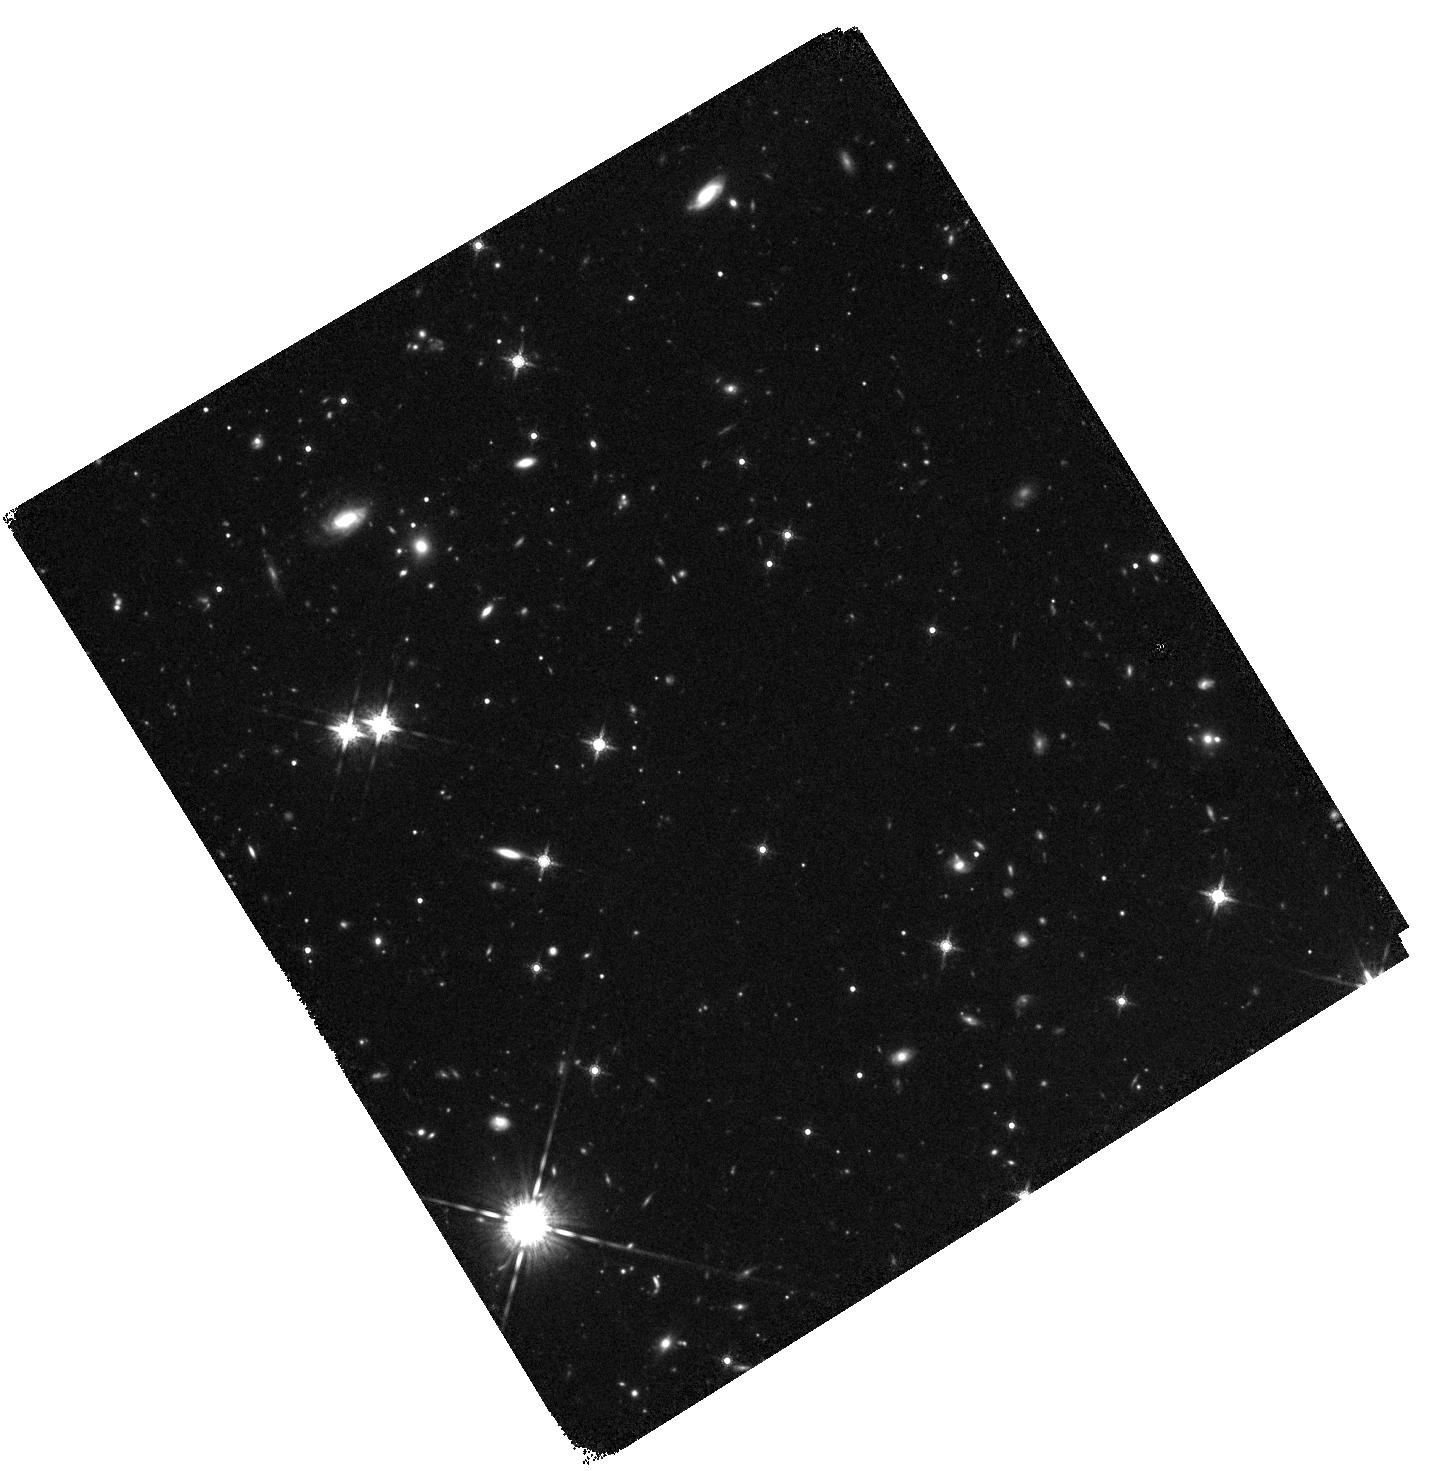
Target: FRB190711
Instrument: WFC3/IR
Filter: F160W
Exposure: 41 min
Observation ID: hst_16080_02_wfc3_ir_f160w_ie8u02

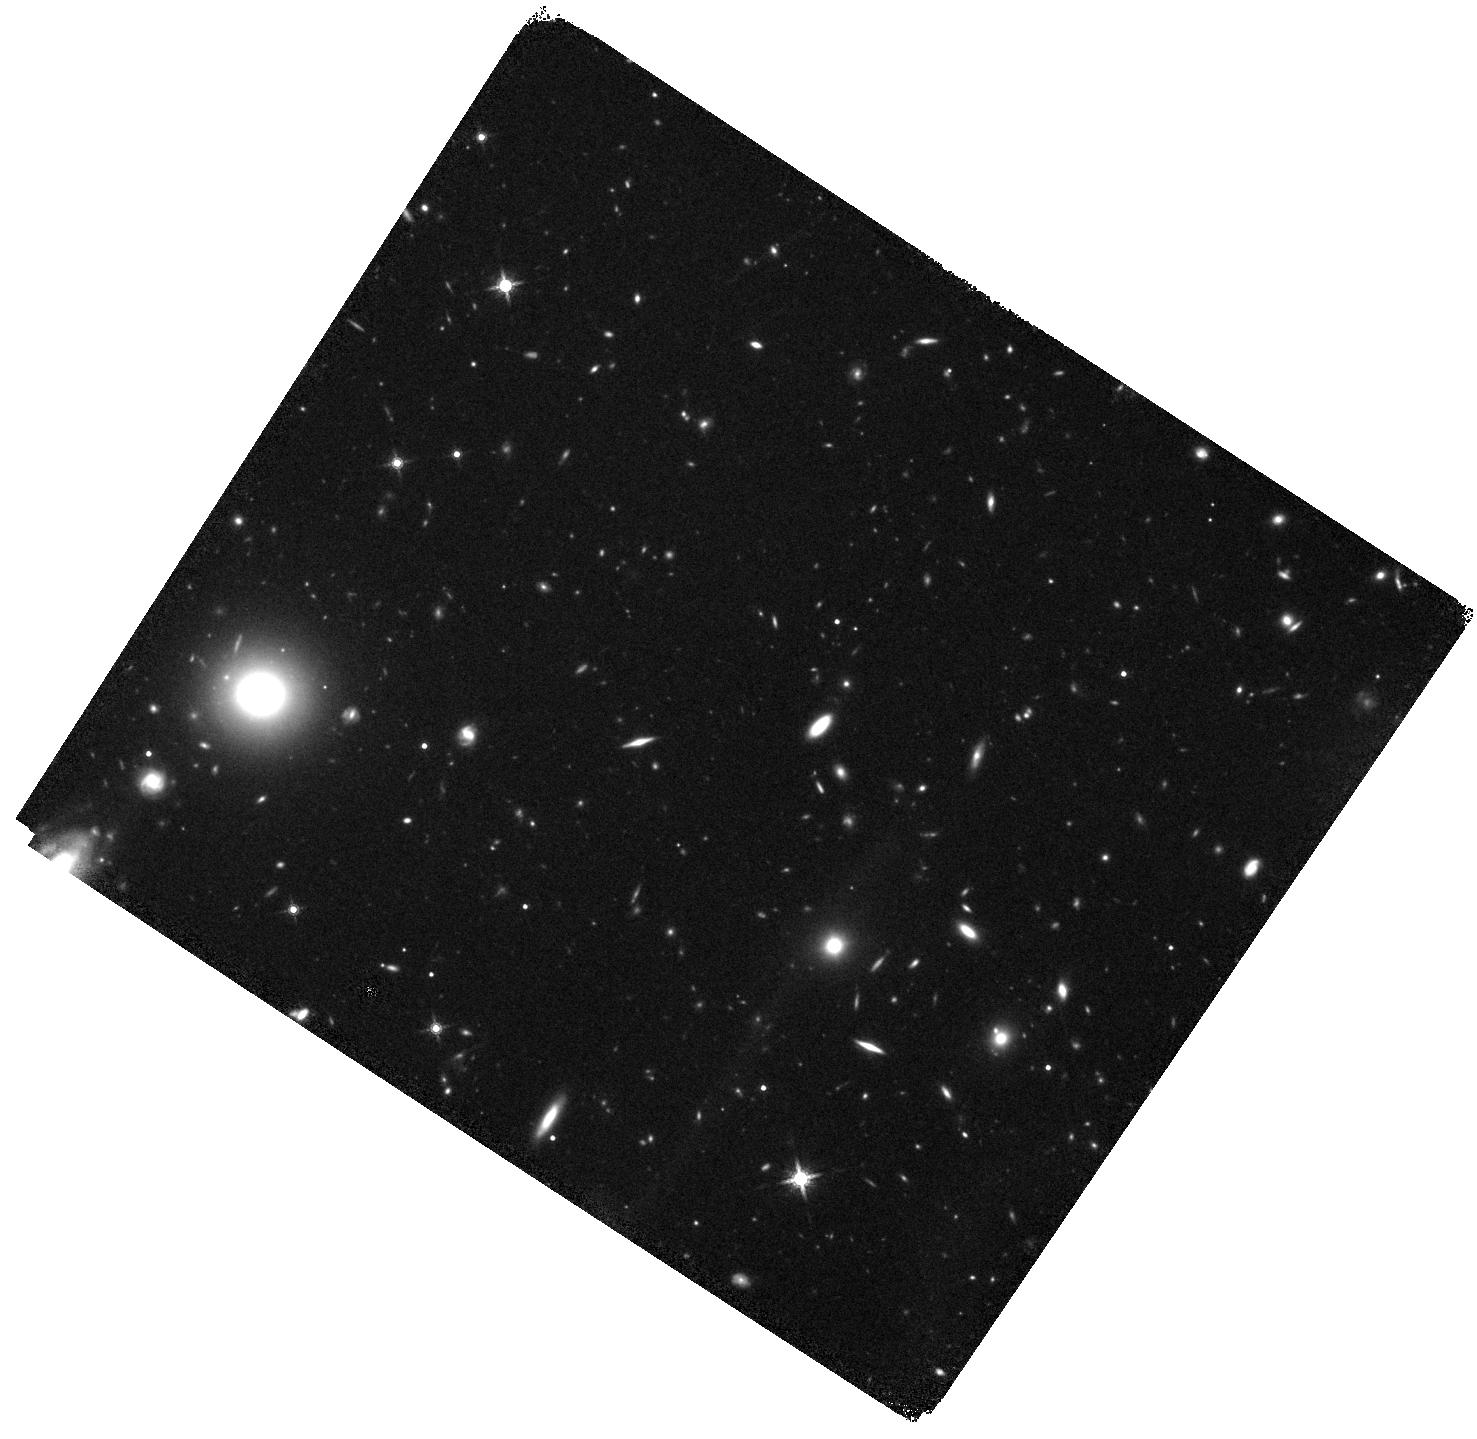
Target: FRB190714
Instrument: WFC3/IR
Filter: F160W
Exposure: 38 min
Observation ID: hst_16080_04_wfc3_ir_f160w_ie8u04

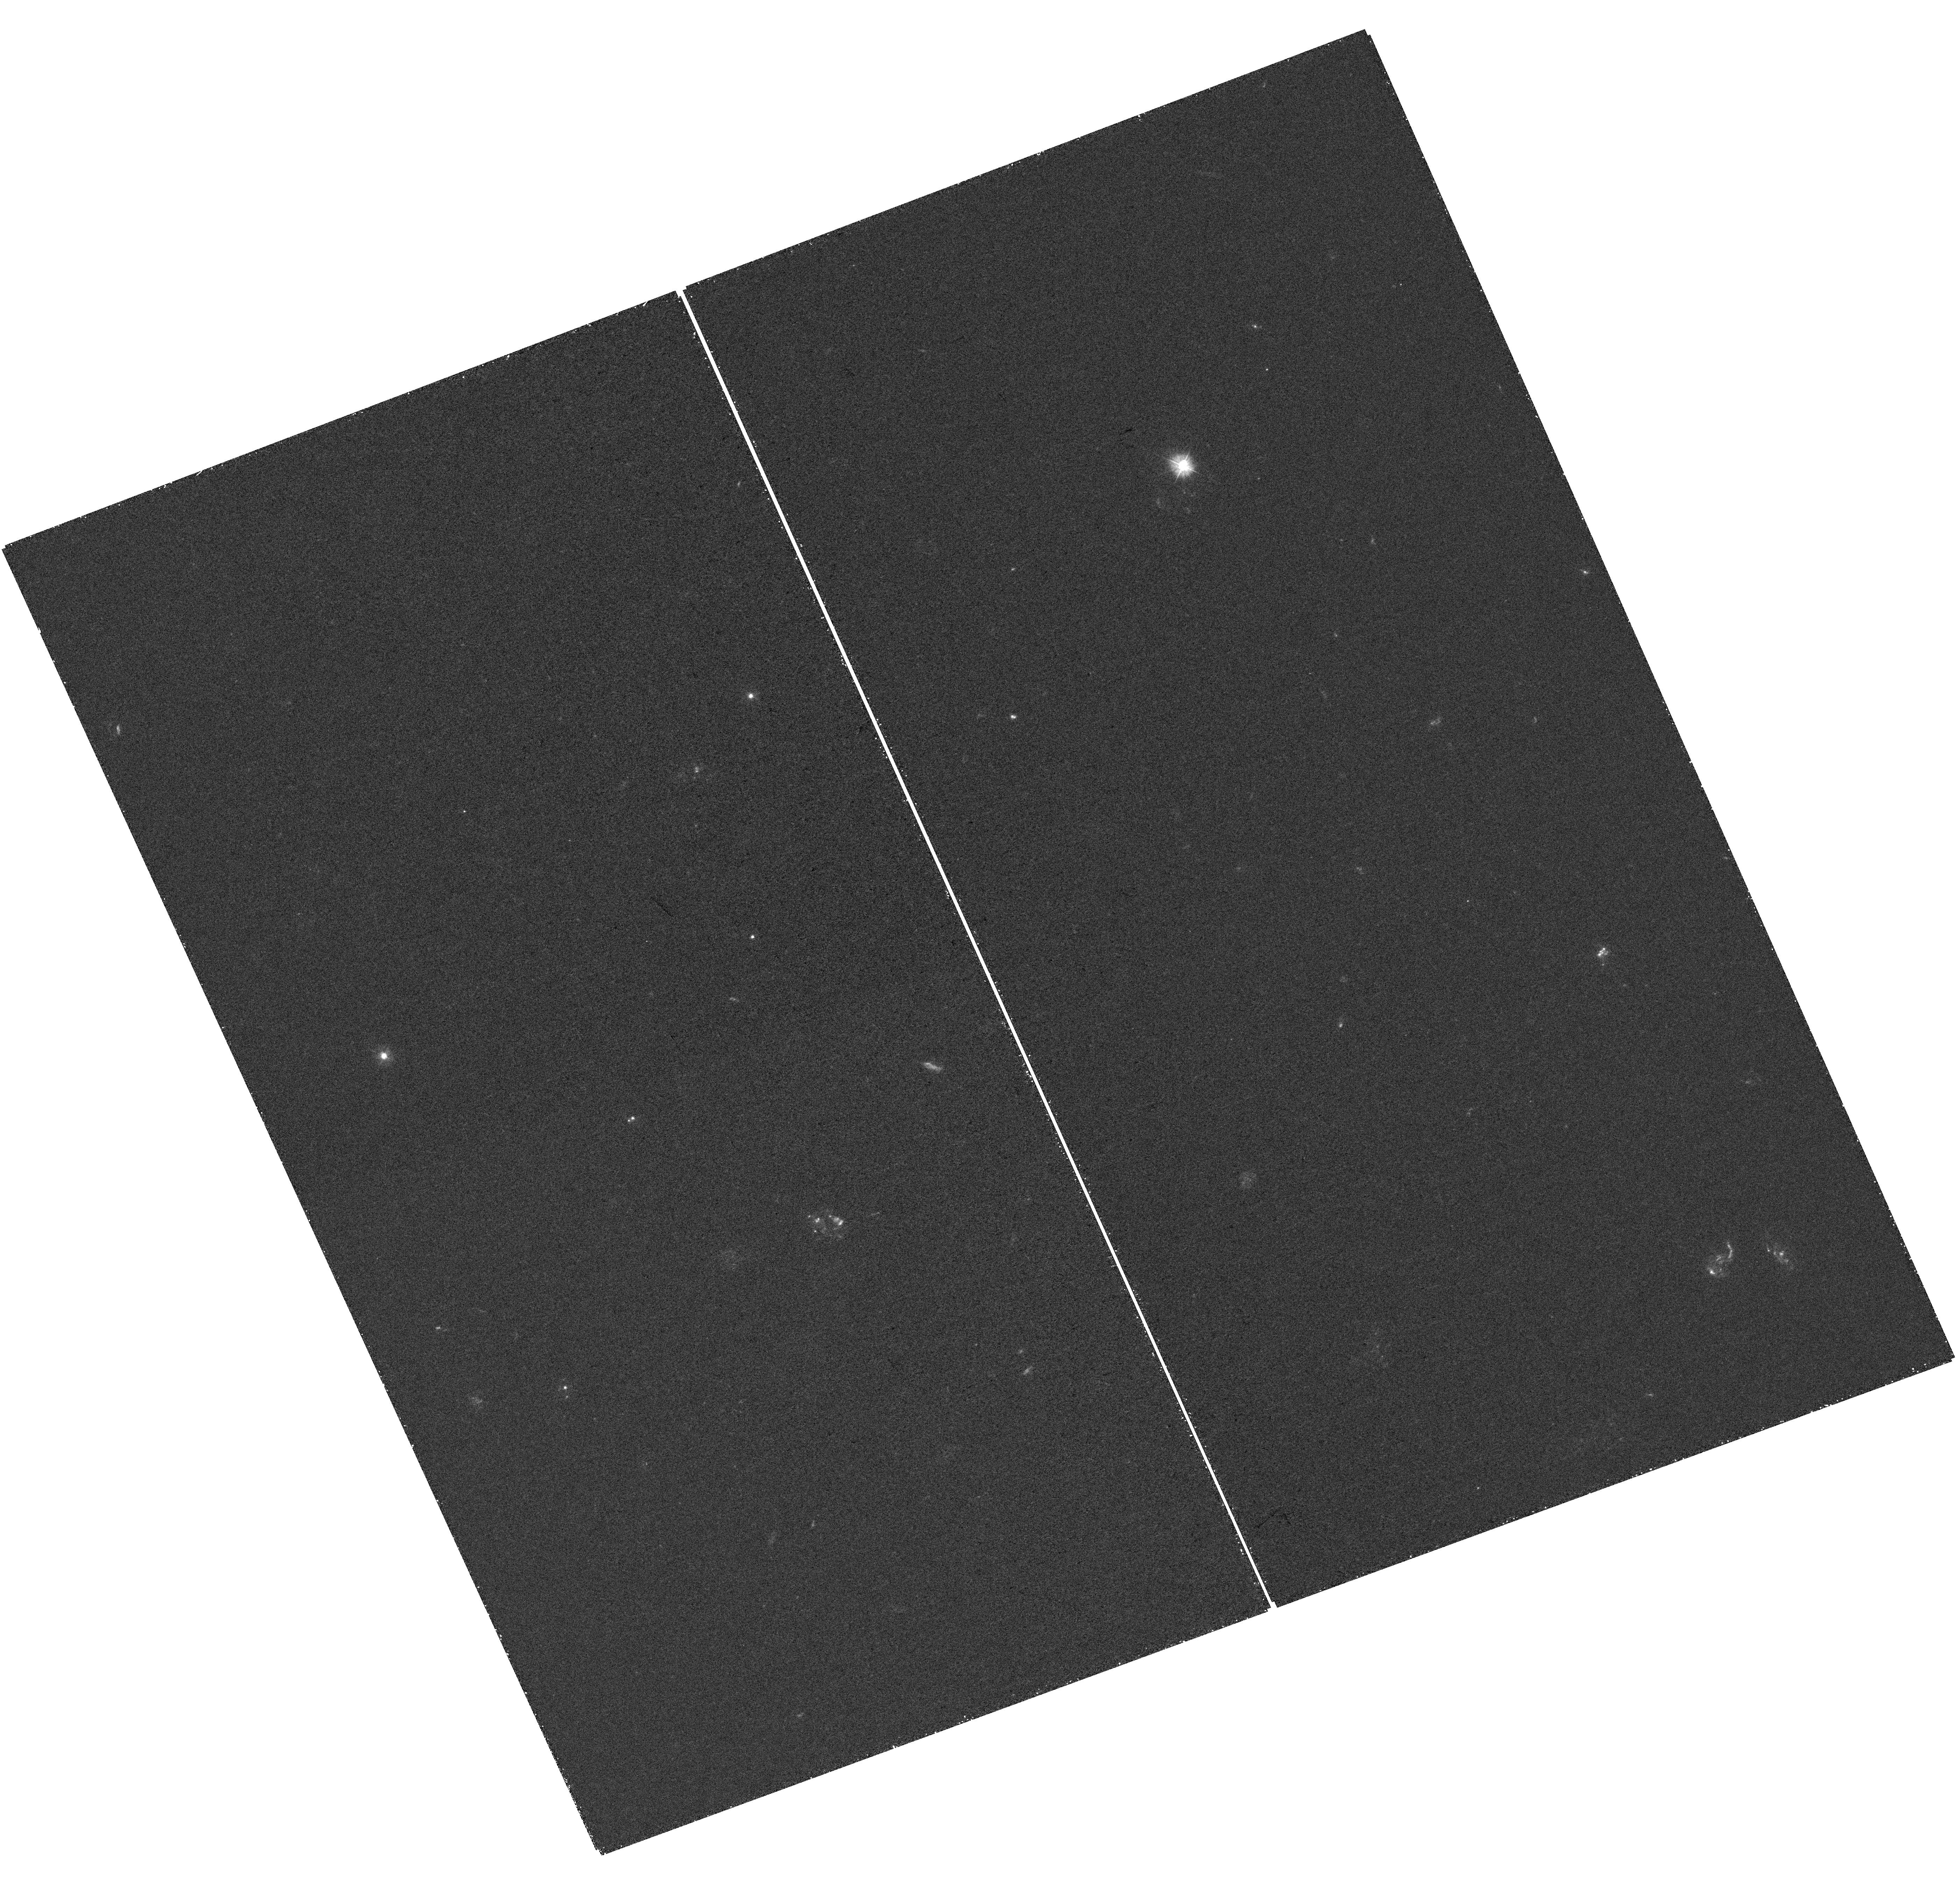
Target: FRB191001
Instrument: WFC3/UVIS
Filter: F300X
Exposure: 43 min
Observation ID: hst_16080_05_wfc3_uvis_f300x_ie8u05

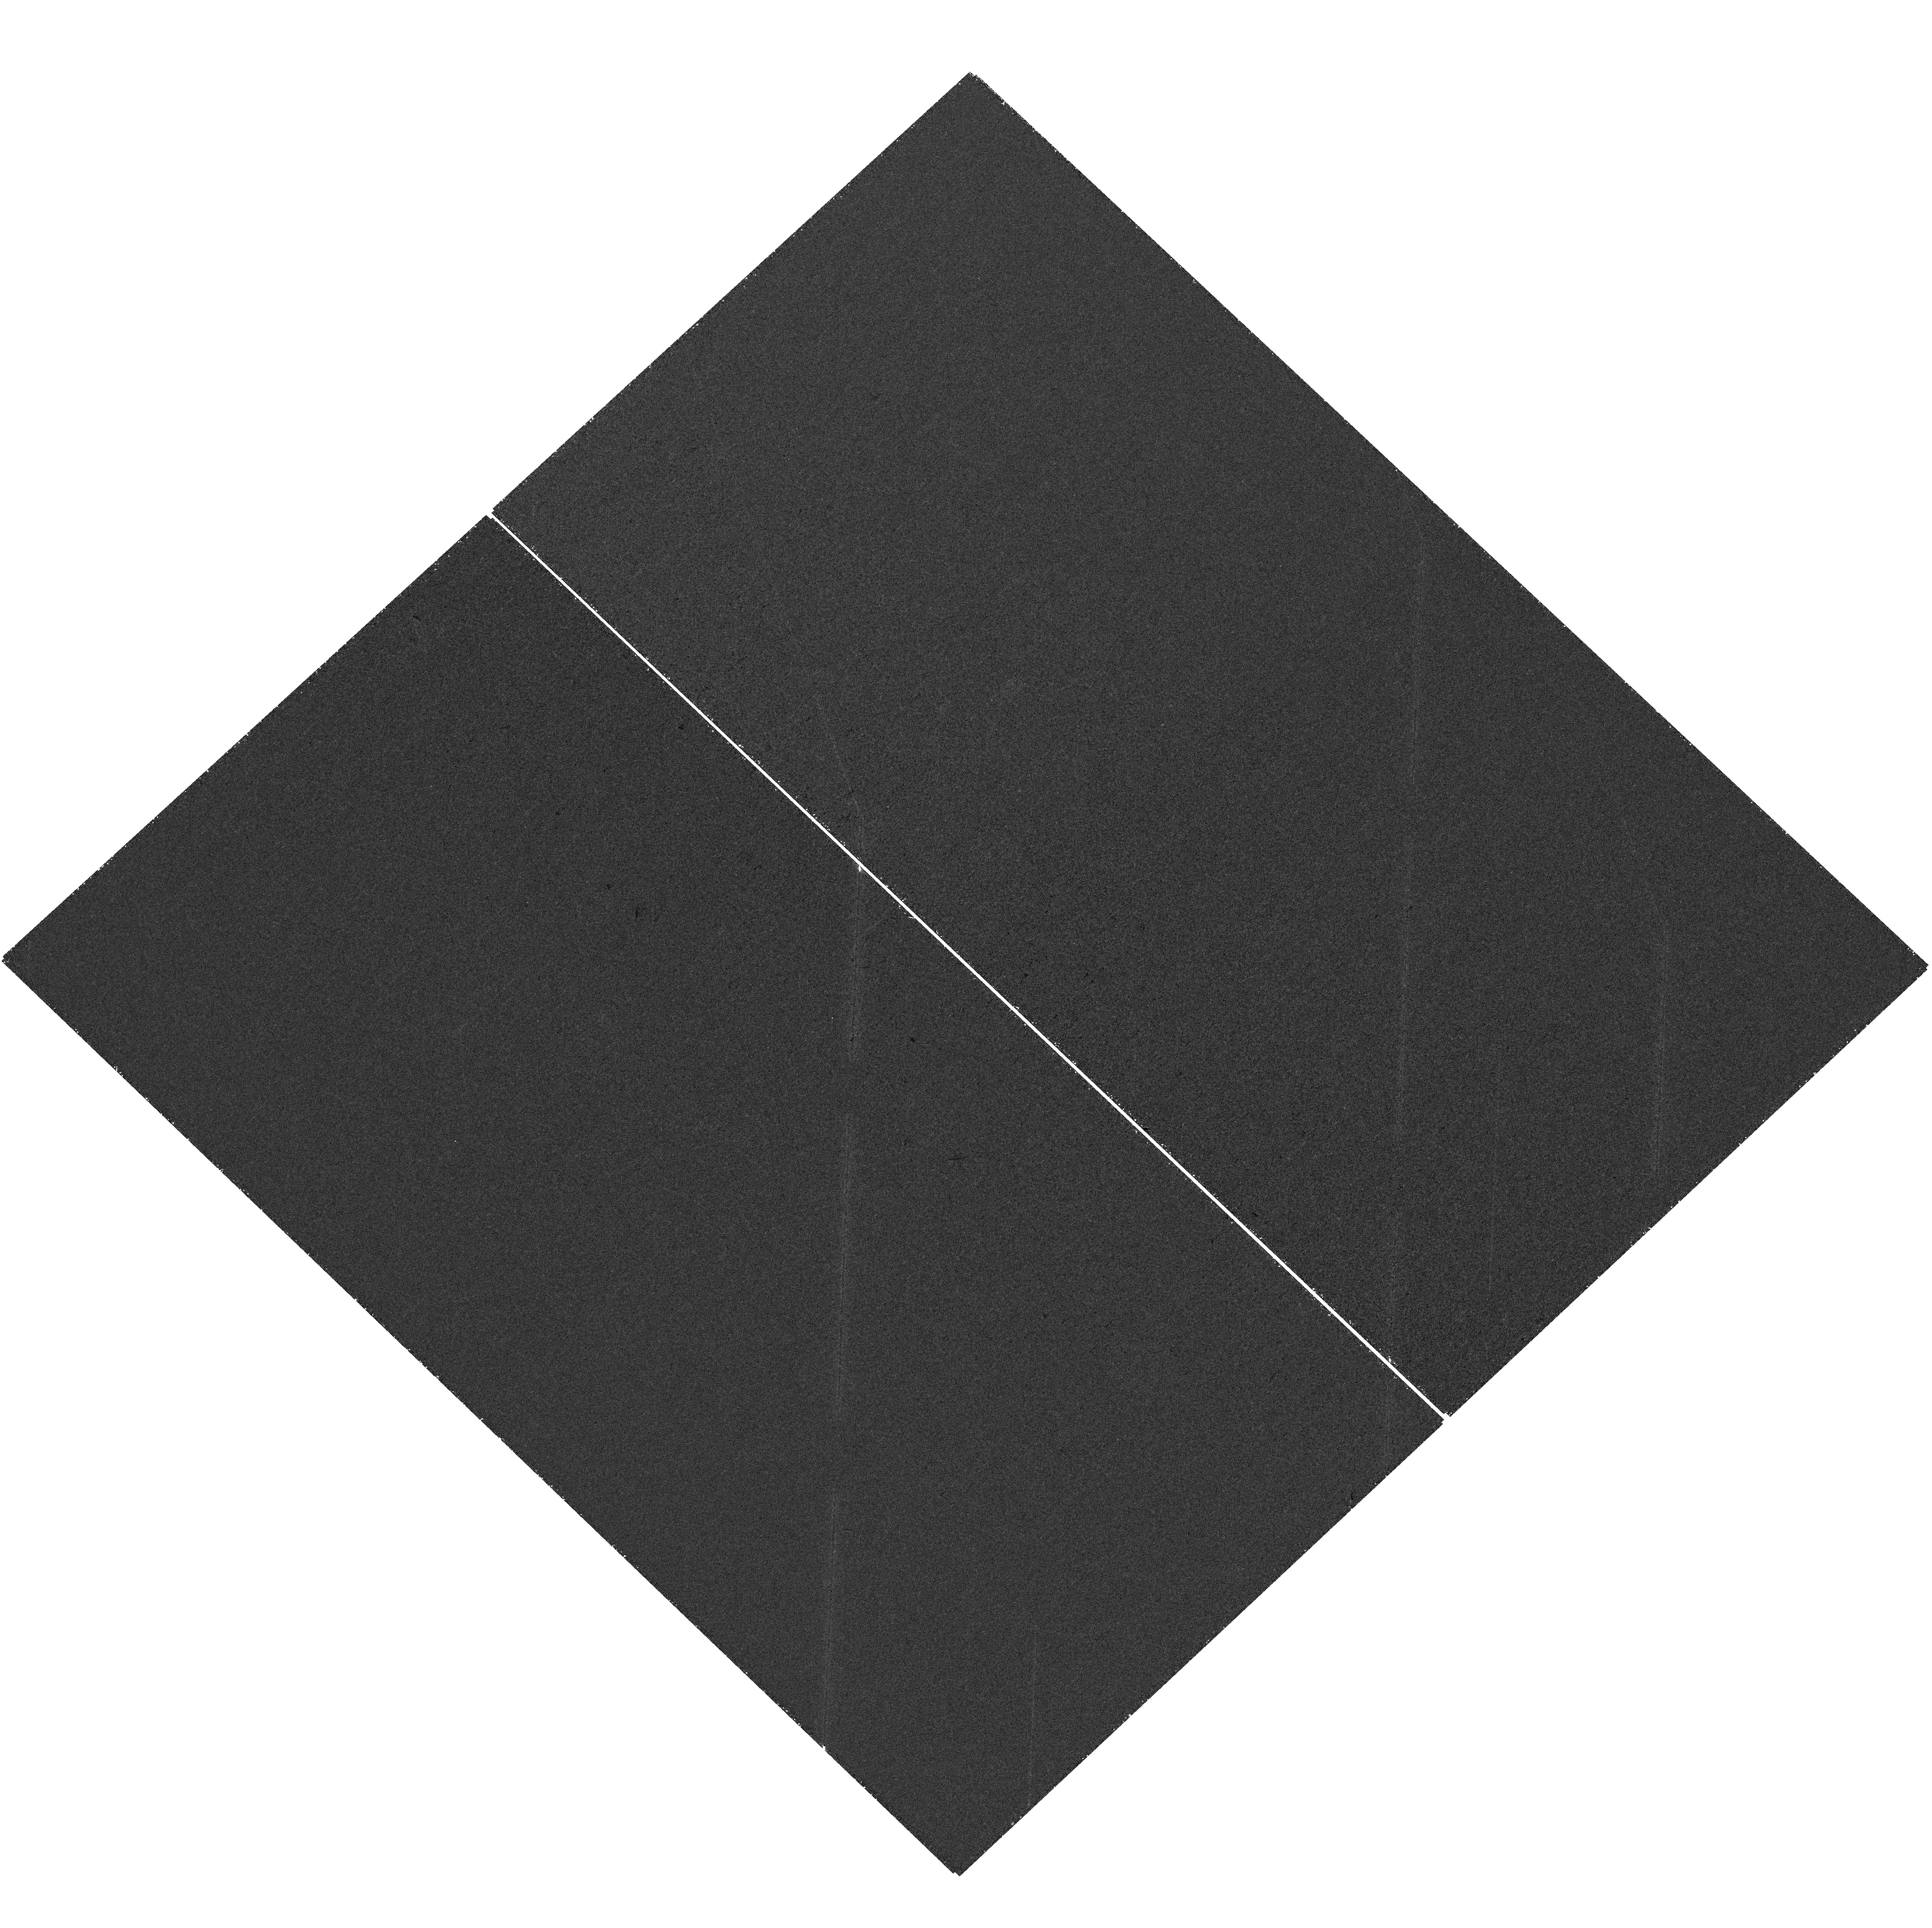
Target: FRB190714
Instrument: WFC3/UVIS
Filter: F300X
Exposure: 40 min
Observation ID: hst_16080_03_wfc3_uvis_f300x_ie8u03

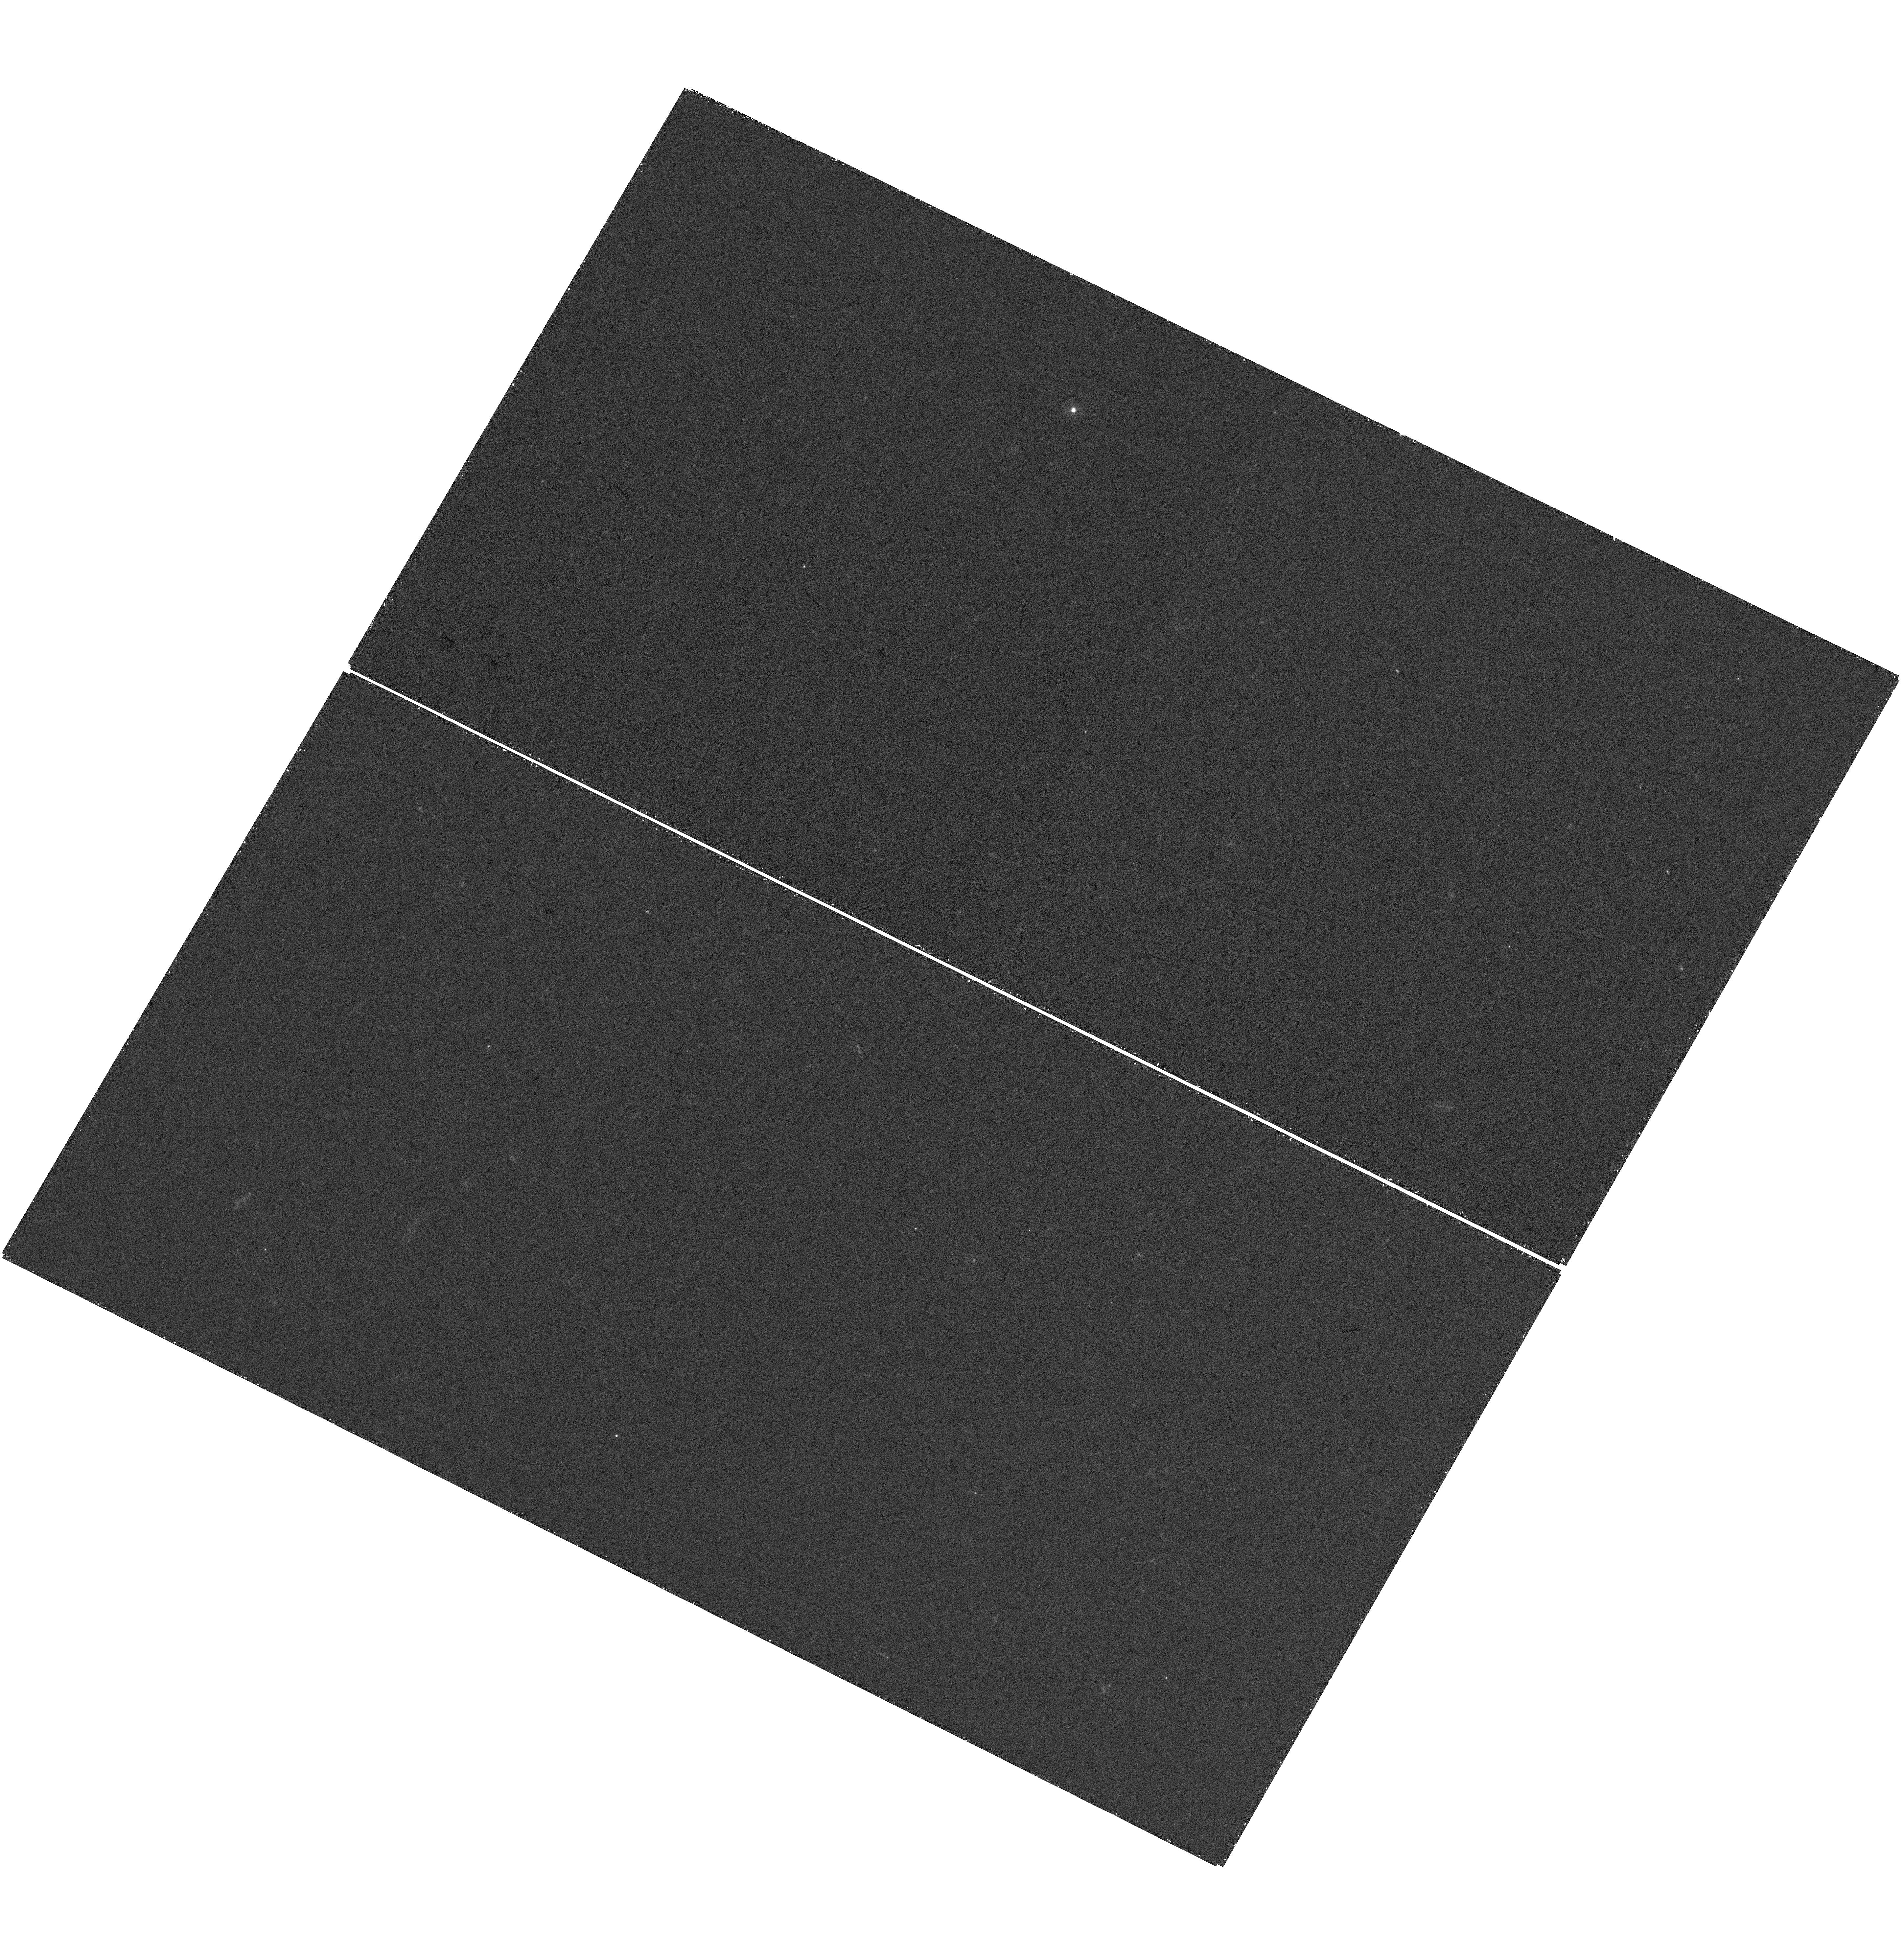
Target: FRB190714
Instrument: WFC3/UVIS
Filter: F300X
Exposure: 40 min
Observation ID: hst_16080_z3_wfc3_uvis_f300x_ie8uz3

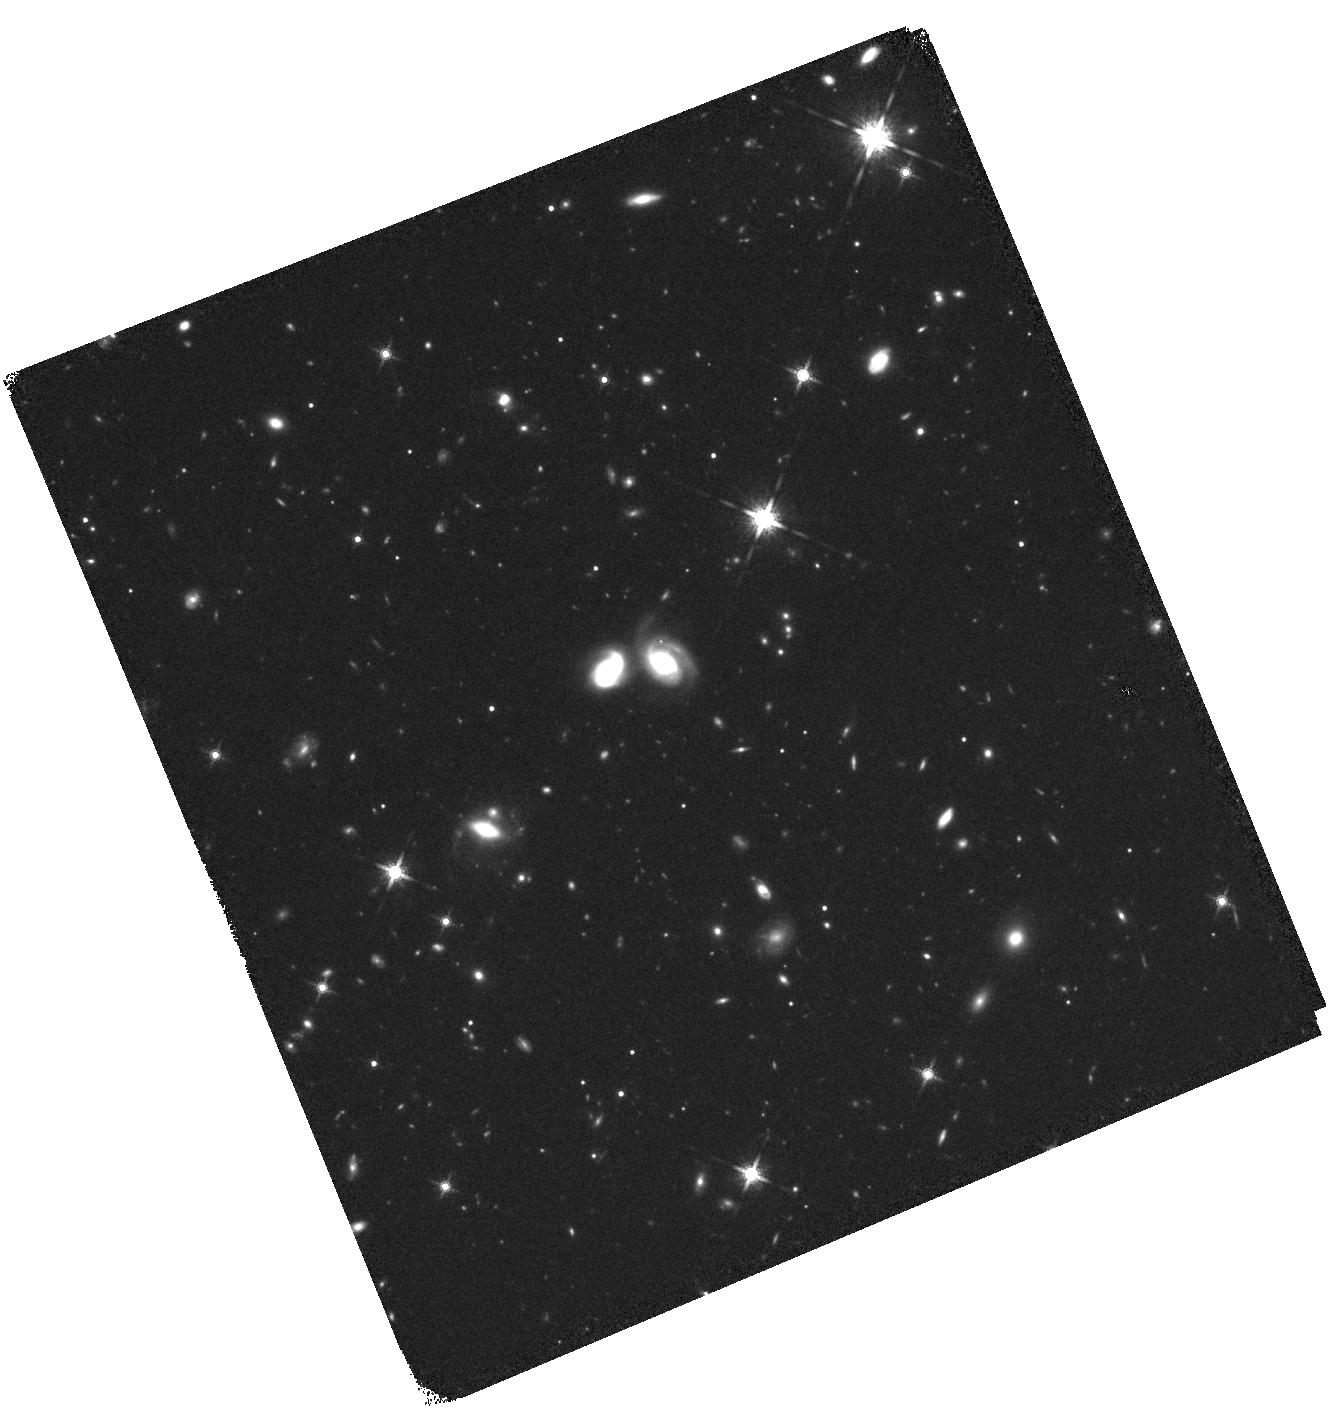
Target: FRB191001
Instrument: WFC3/IR
Filter: F160W
Exposure: 38 min
Observation ID: hst_16080_06_wfc3_ir_f160w_ie8u06

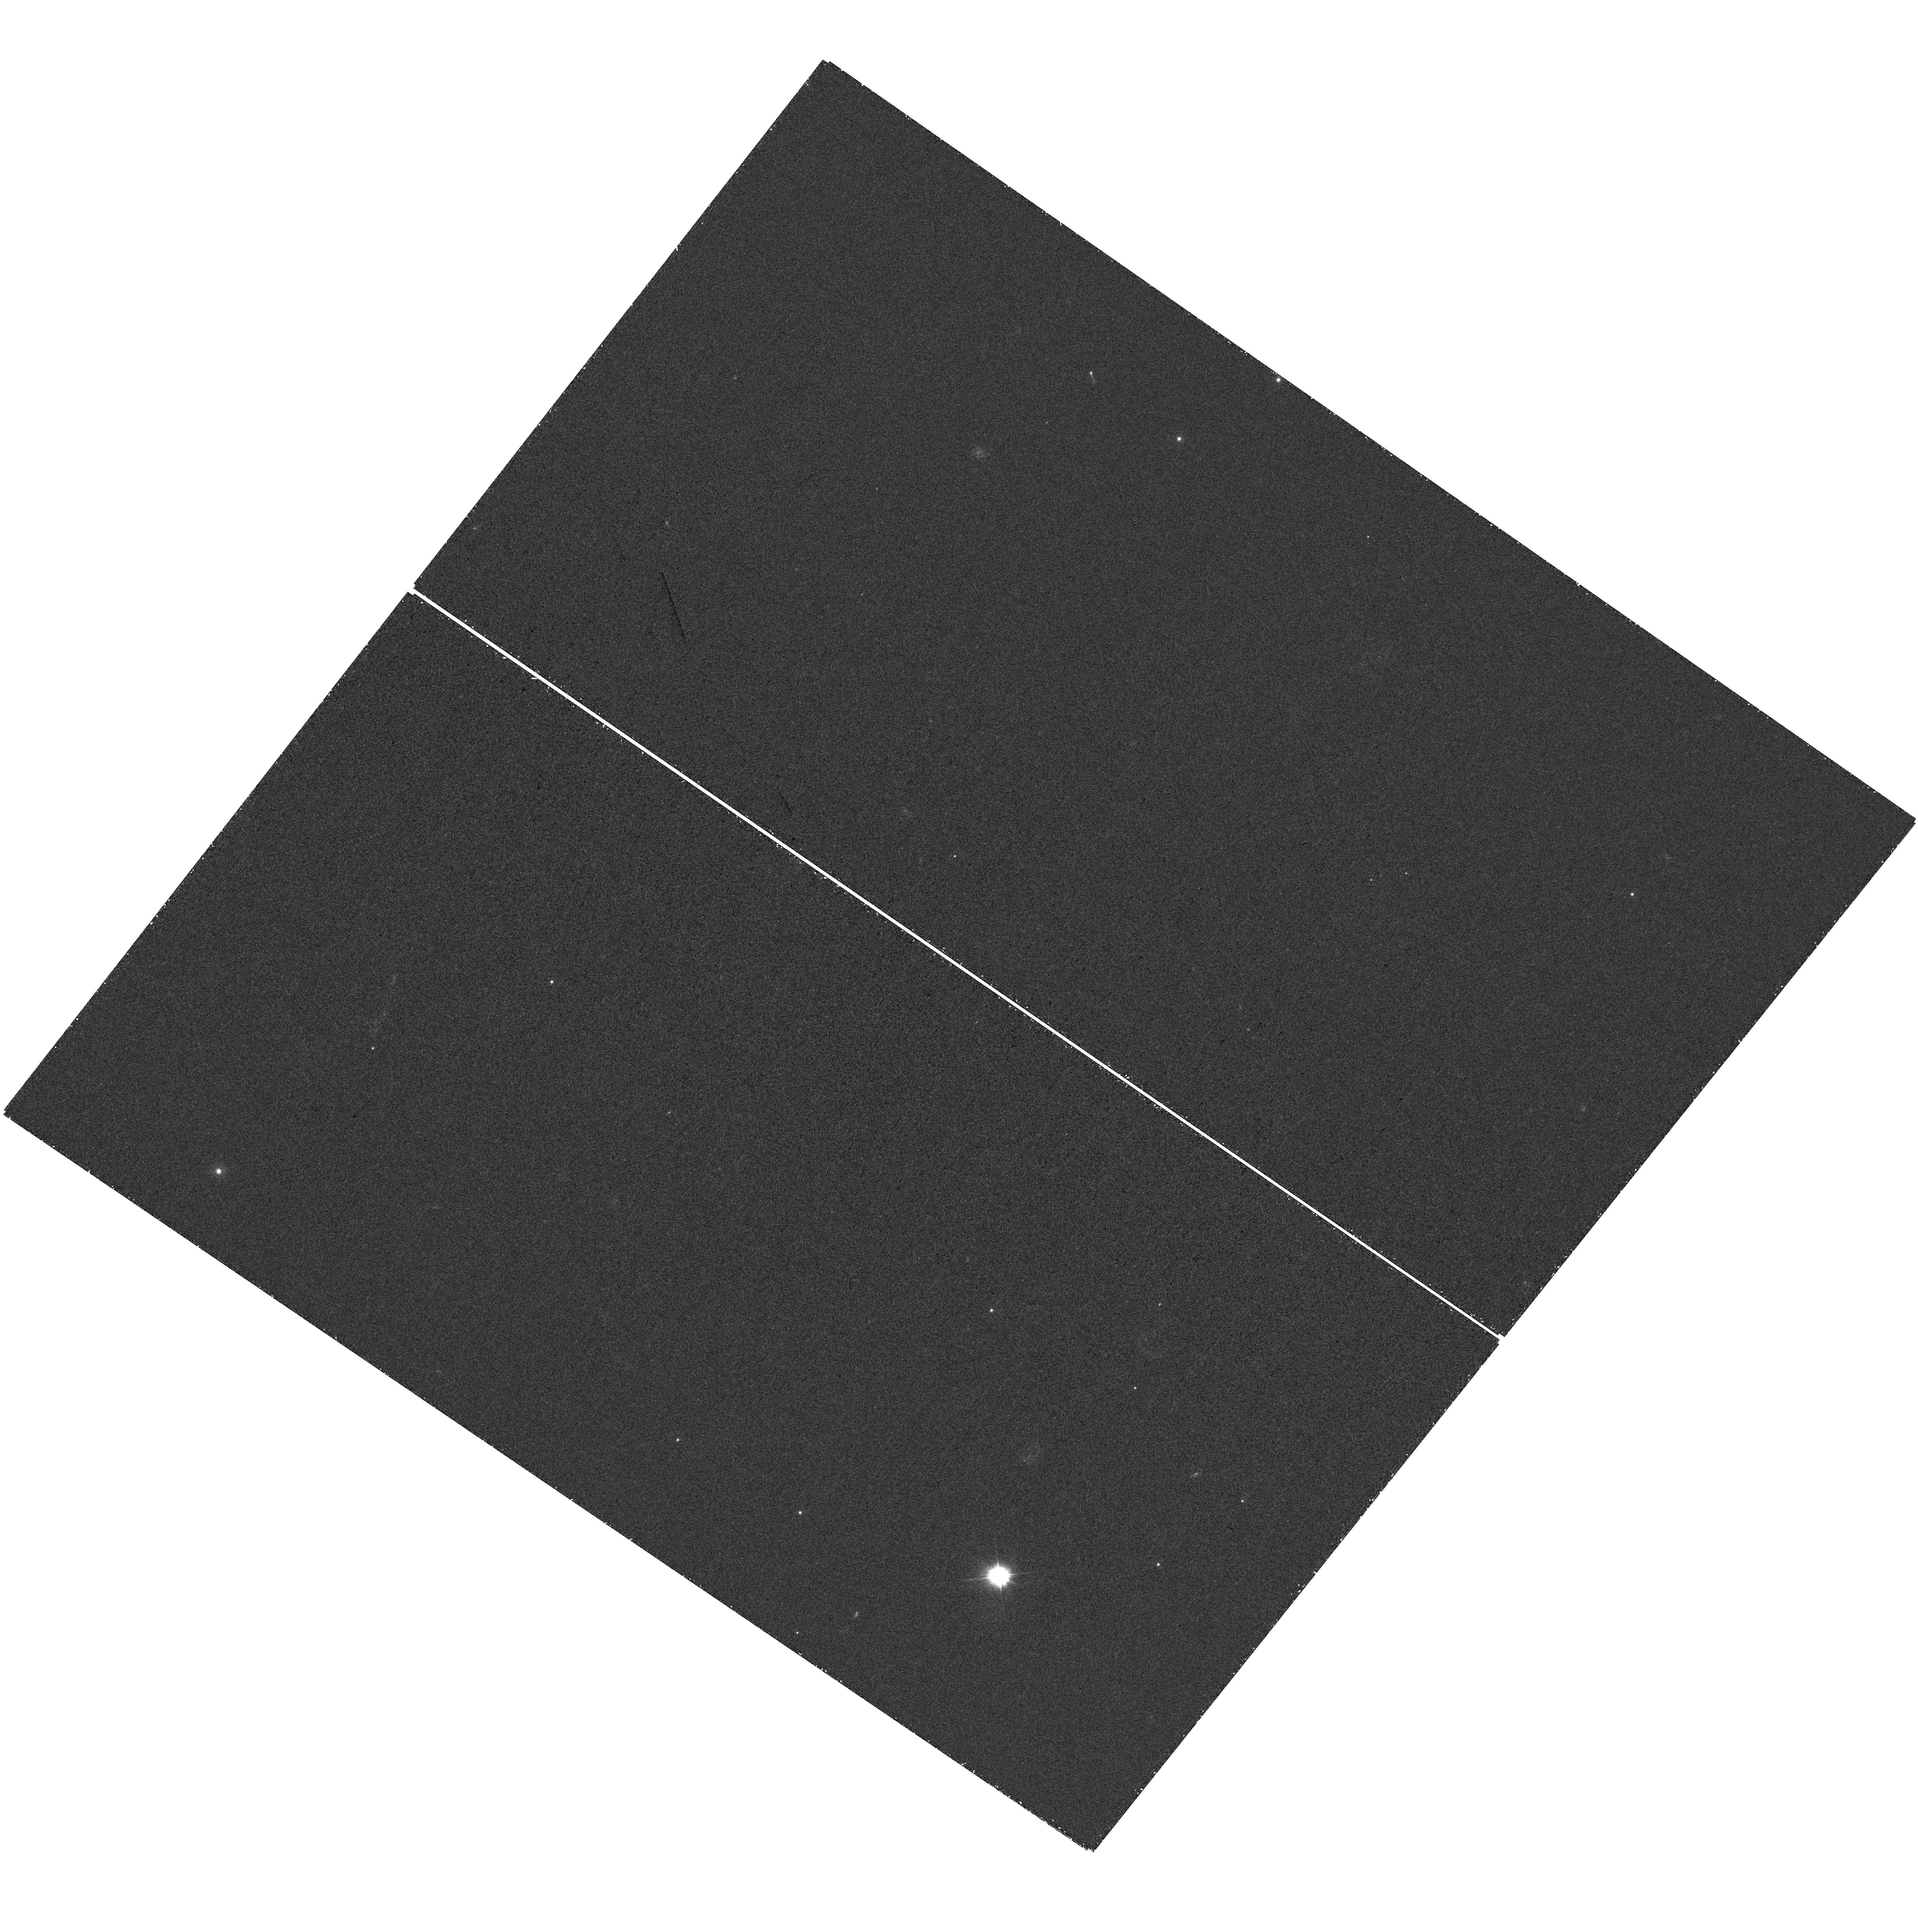
Target: FRB190711
Instrument: WFC3/UVIS
Filter: F300X
Exposure: 46 min
Observation ID: hst_16080_01_wfc3_uvis_f300x_ie8u01

Resolving the Host Galaxies of Fast Radio Bursts (PI: Mannings, Alexandra)

Fast Radio Bursts (FRBs) are an enigmatic class of extragalactic object, whose study so far has been almost exclusively the domain of radio telescopes due to the inability to localize them to better than a few arcminutes. We propose to use HST to spatially resolve the morphology and distribution of star formation and stellar mass for the host galaxies of three new non-repeating FRBs localized to <1" accuracy by the Australian SKA Pathfinder telescope. Analogous to previous advances with gamma-ray bursts, supernovae, and gravitational-wave counterparts, we will explore the origin of these FRBs through detailed examination of their host galaxies. By contrast with the dwarf galaxy host of the unusual repeating FRB 121102, our complementary ground-based observations have shown these non-repeating FRBs to lie in the outskirts of more massive galaxies with a range of star formation rates. However only HST offers the spatial resolution necessary to match the precision of the radio localizations in the ultraviolet through near-infrared that is required to properly characterize their environment, and thereby shed light on the nature of their progenitor objects. We request mid-cycle observations as this unique set of non-repeating FRBs with low positional uncertainties have been identified and localized since the cycle 27 deadline, and we wish rapid turn around given the rapidly changing, exciting, and high-impact nature of the FRB field. The proposed observations, when combined with an ongoing Cycle 27 program, would provide the first comprehensive high-resolution sample of galaxies hosting non-repeating FRBs to solve the riddle of their progenitors.